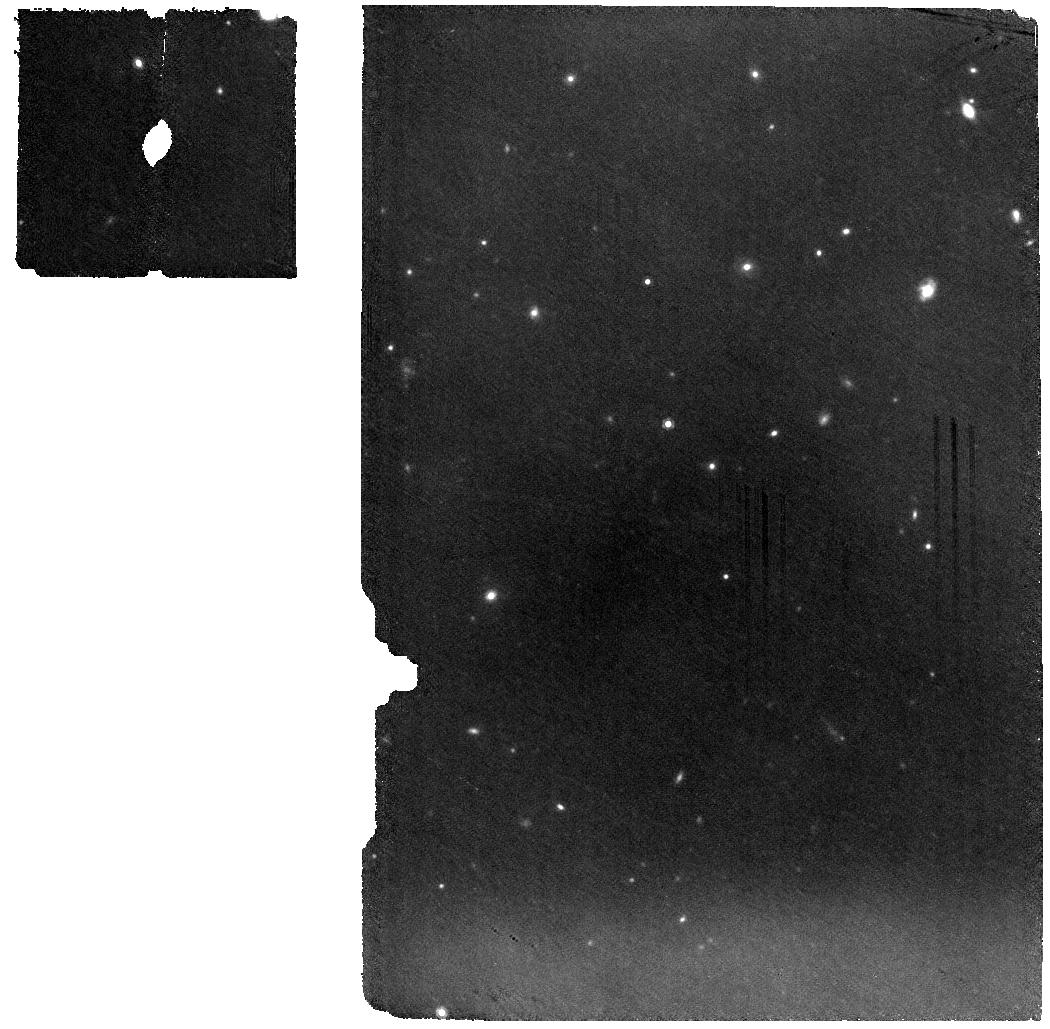
Target: WD0145+234. Instrument: MIRI. Filter: F1000W. Exposure: 56 min. Observation ID: jw01647-o019_t001_miri_f1000w

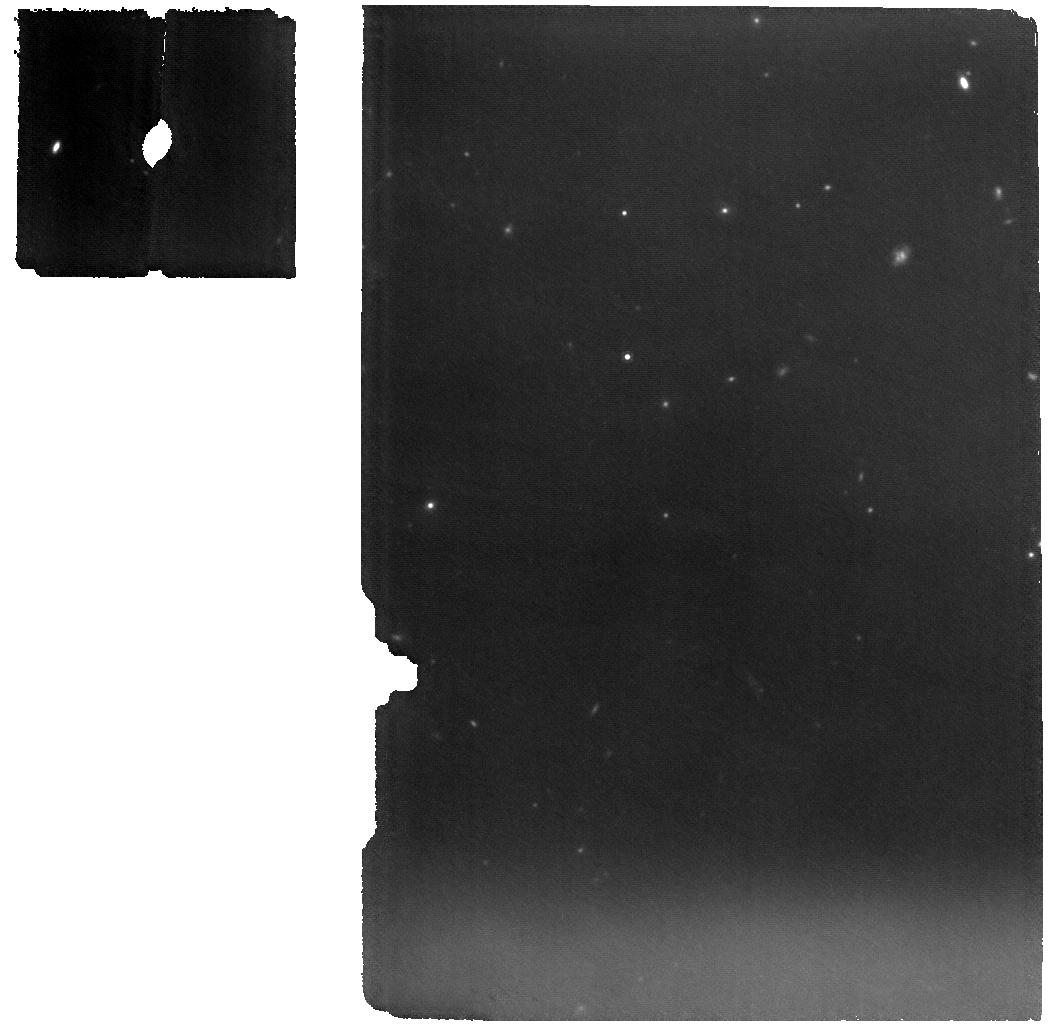
Target: WD0145+234. Instrument: MIRI. Filter: F1000W. Exposure: 56 min. Observation ID: jw01647-o003_t001_miri_f1000w

Caught in the act: a debris disc in outburst (PI: Swan, Andrew)

A polluted white dwarf hosting a planetary debris disc is experiencing an infrared outburst on a scale unprecedented in decades of observations. Recent follow-up photometry confirms the system remains highly active, and we propose multi-wavelength monitoring across a range of timescales to follow this event as it unfolds. There is compelling evidence that planetary systems survive through stellar evolution and emerge dynamically active around white dwarfs. WD0145+234 is a rare example where emission from circumstellar gas and dust accompanies the photospheric metals. It recently brightened by over one magnitude in the infrared, likely due to emission from dust liberated in planetesimal collisions. Catching it in such an active state gives us a ringside view of white dwarf debris disc evolution in real time. As one of the brightest representatives of its class, the system is ripe for mineralogical characterisation, and the collisional activity makes a strong case for a search for variation. If optical studies show changes in the photospheric metals, they would be the first of their kind, so taking infrared spectra in parallel is the best way to maximise the science return. Timely infrared observations are critical to understanding the nature of this spectacular event. Our program will investigate the composition, dynamics, and evolution of this evolved planetary system, and the insights gained will be applicable across the population.